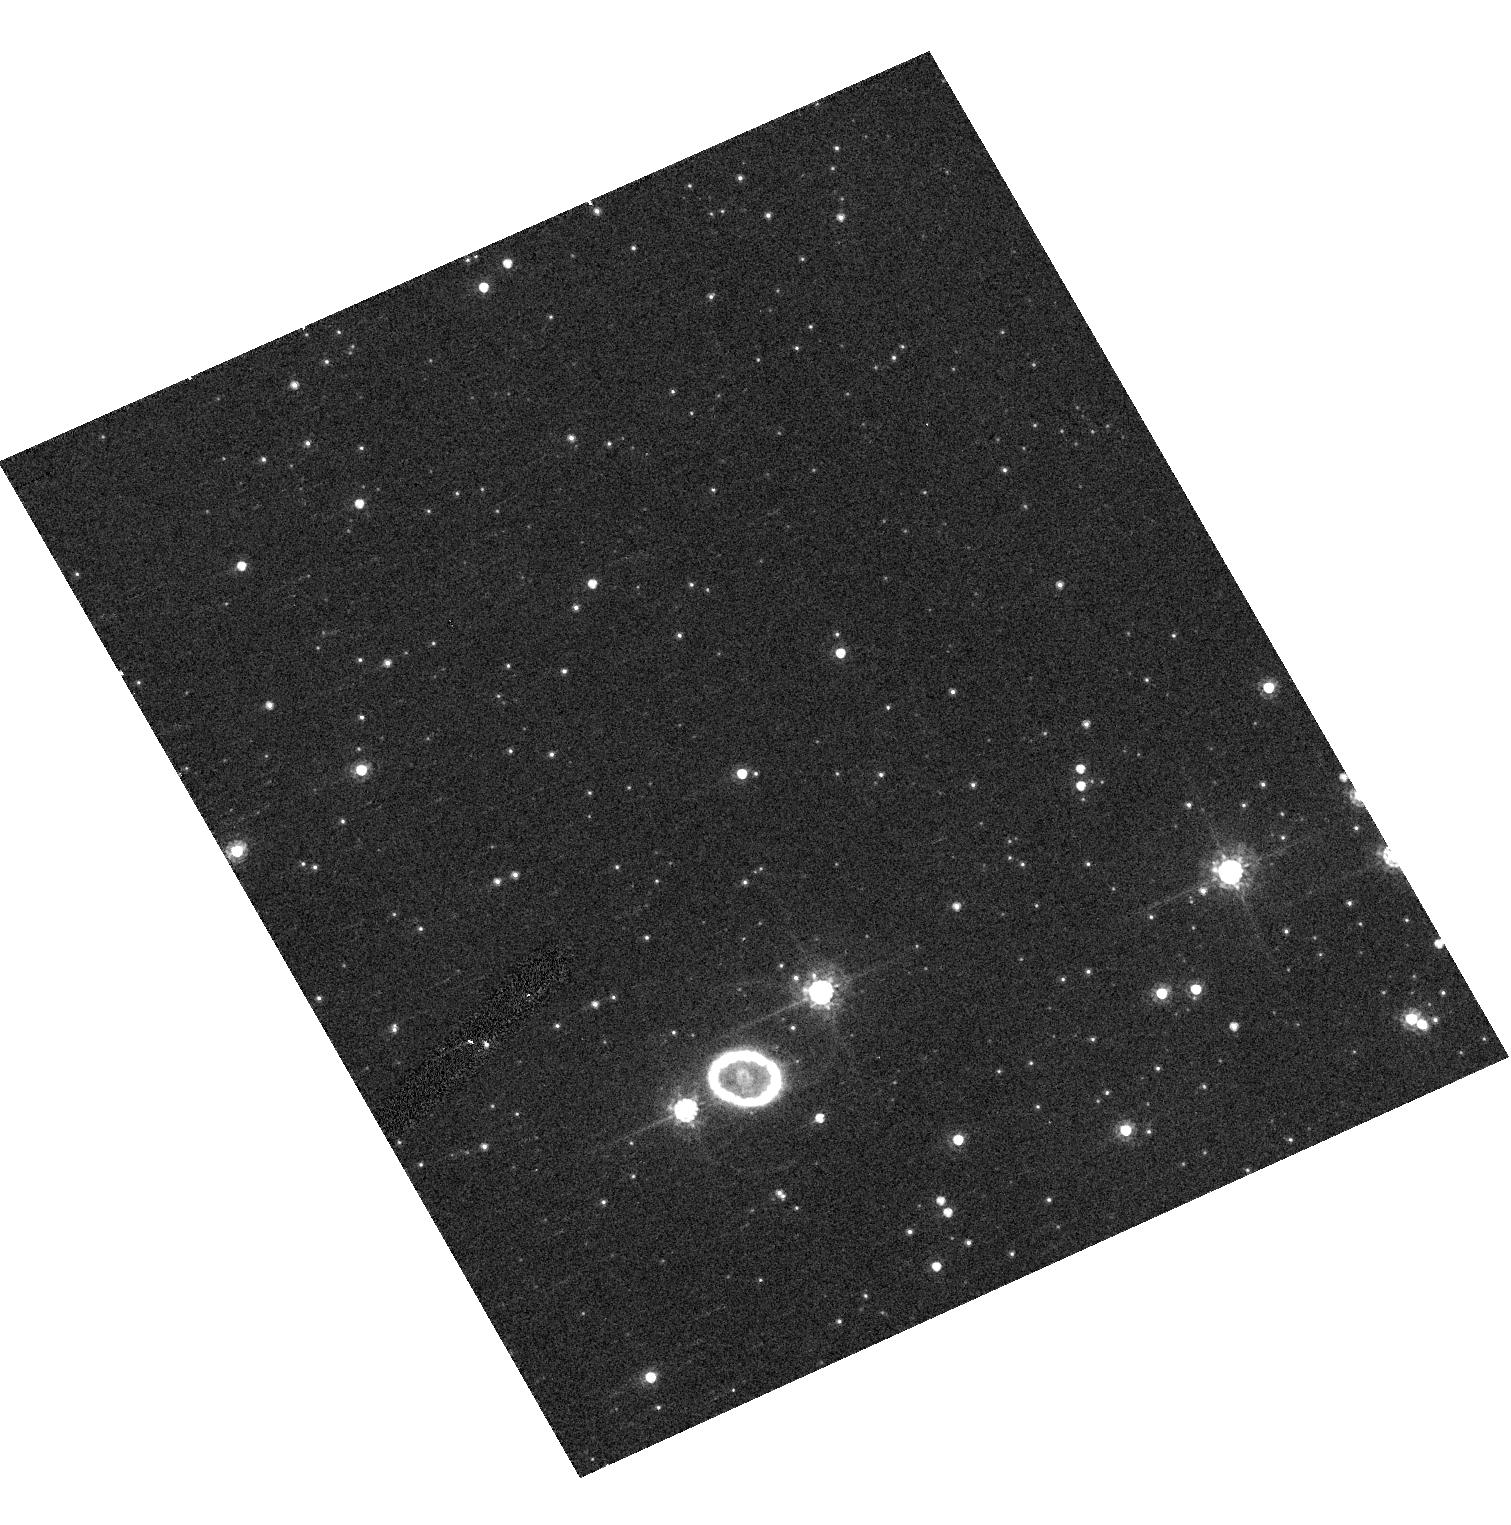
Target: SN1987A-GRISM-O300. Instrument: ACS/HRC. Filter: F625W. Exposure: 2 min. Observation ID: hst_10867_12_acs_hrc_f625w_j9ot12

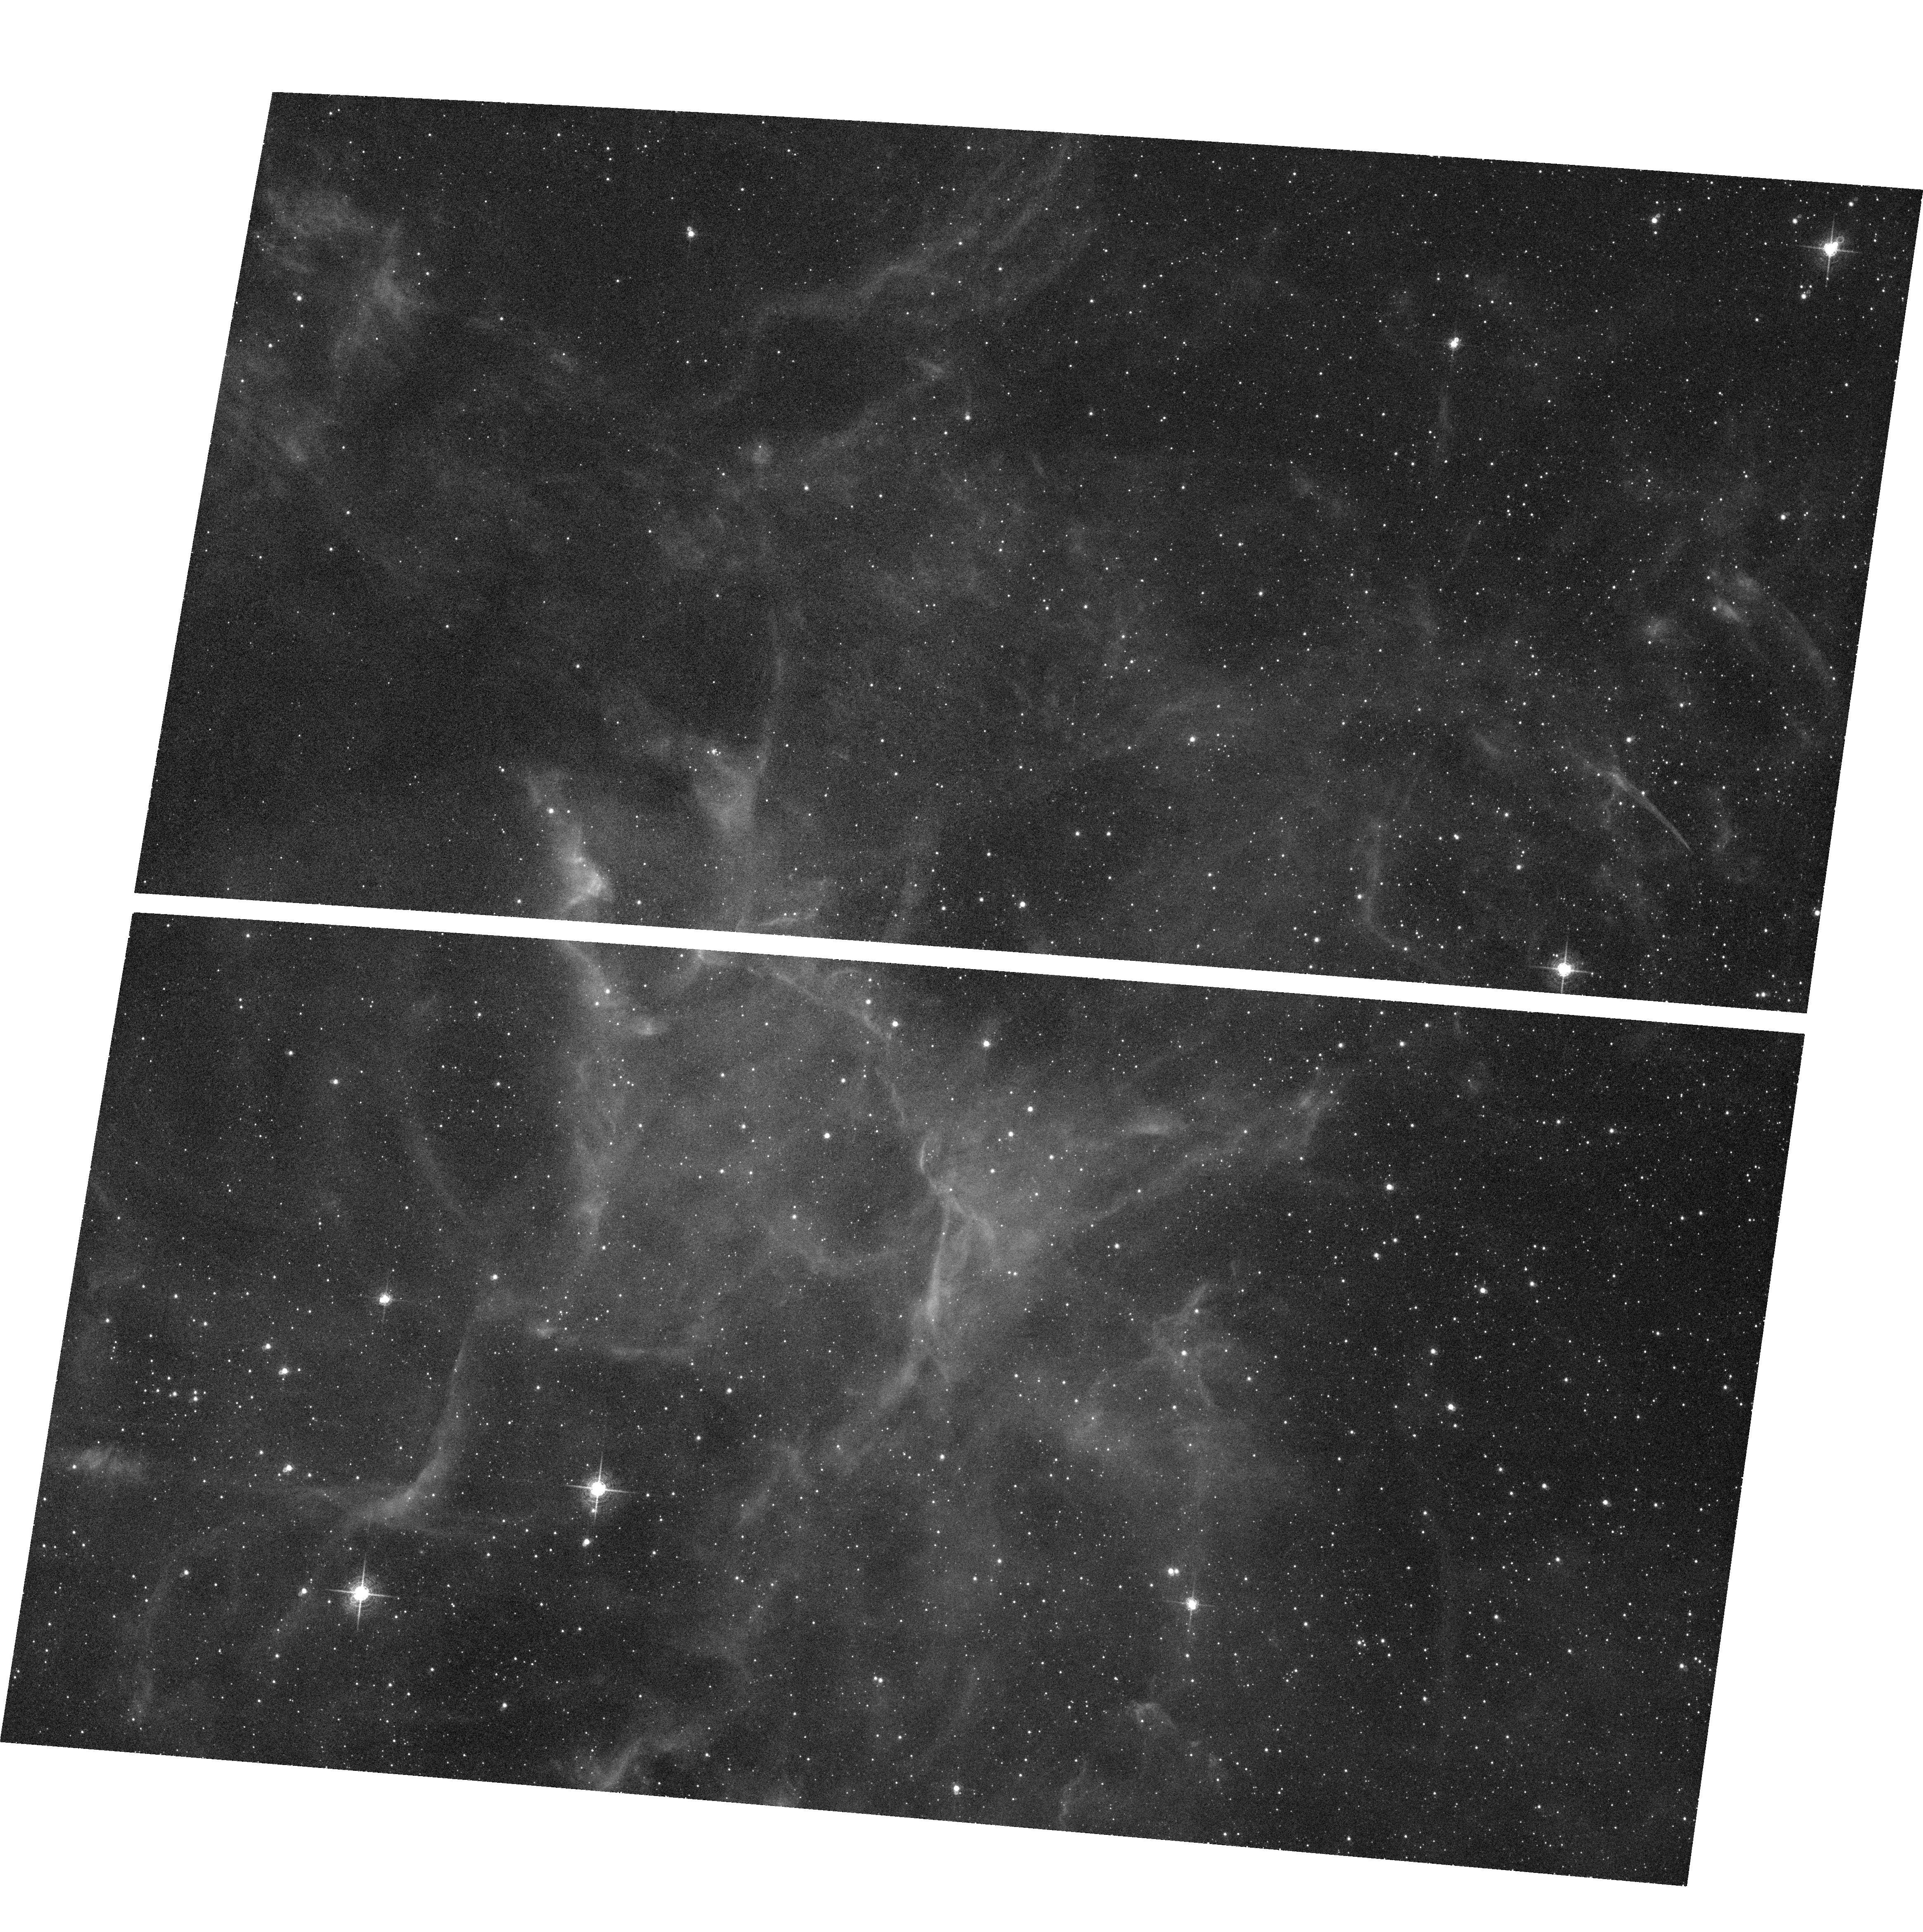
Target: field at RA 83.867°, Dec -69.270°. Instrument: ACS/WFC. Filter: F660N. Exposure: 27 min. Observation ID: hst_10867_07_acs_wfc_f660n_j9ot07

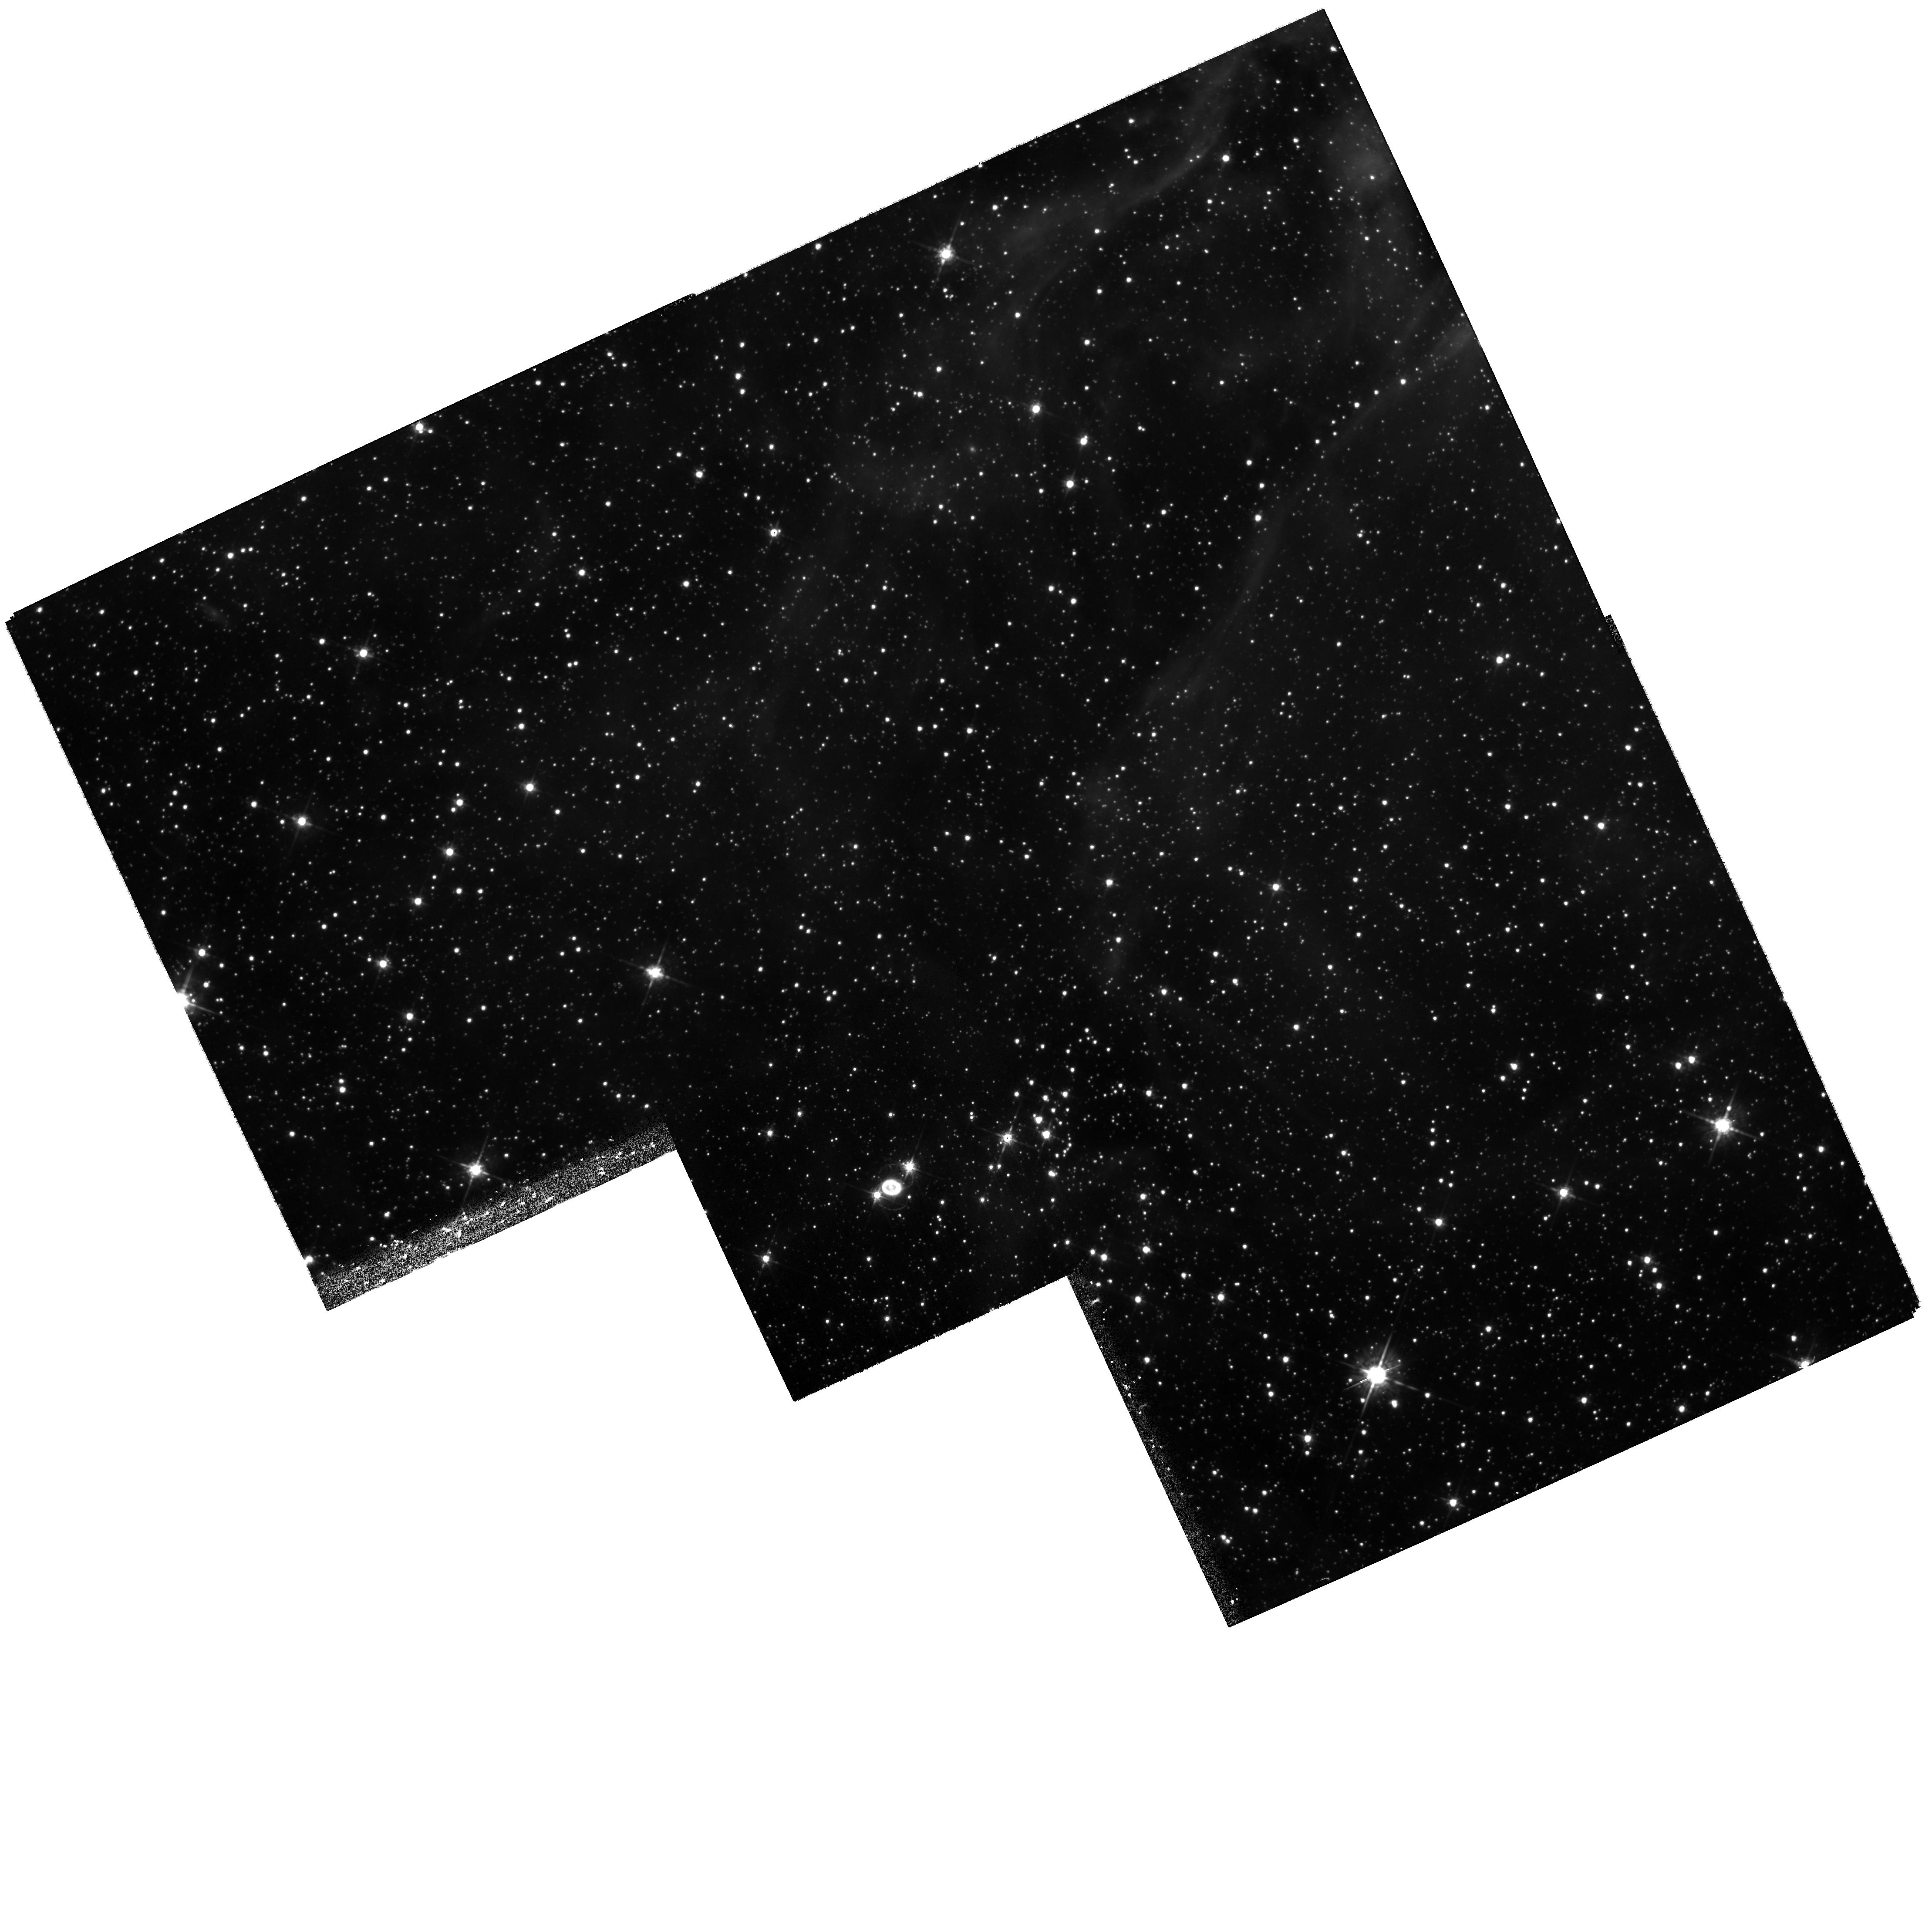
Target: SN1987A. Instrument: WFPC2/PC. Filter: F675W. Exposure: 45 min. Observation ID: hst_10867_33_wfpc2_pc_f675w_u9ot33

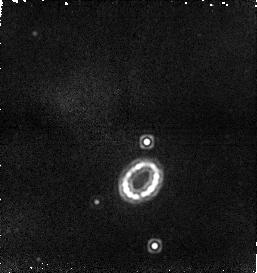
Target: SN1987A. Instrument: NICMOS/NIC1. Filter: F187N. Exposure: 51 min. Observation ID: n9ot21040

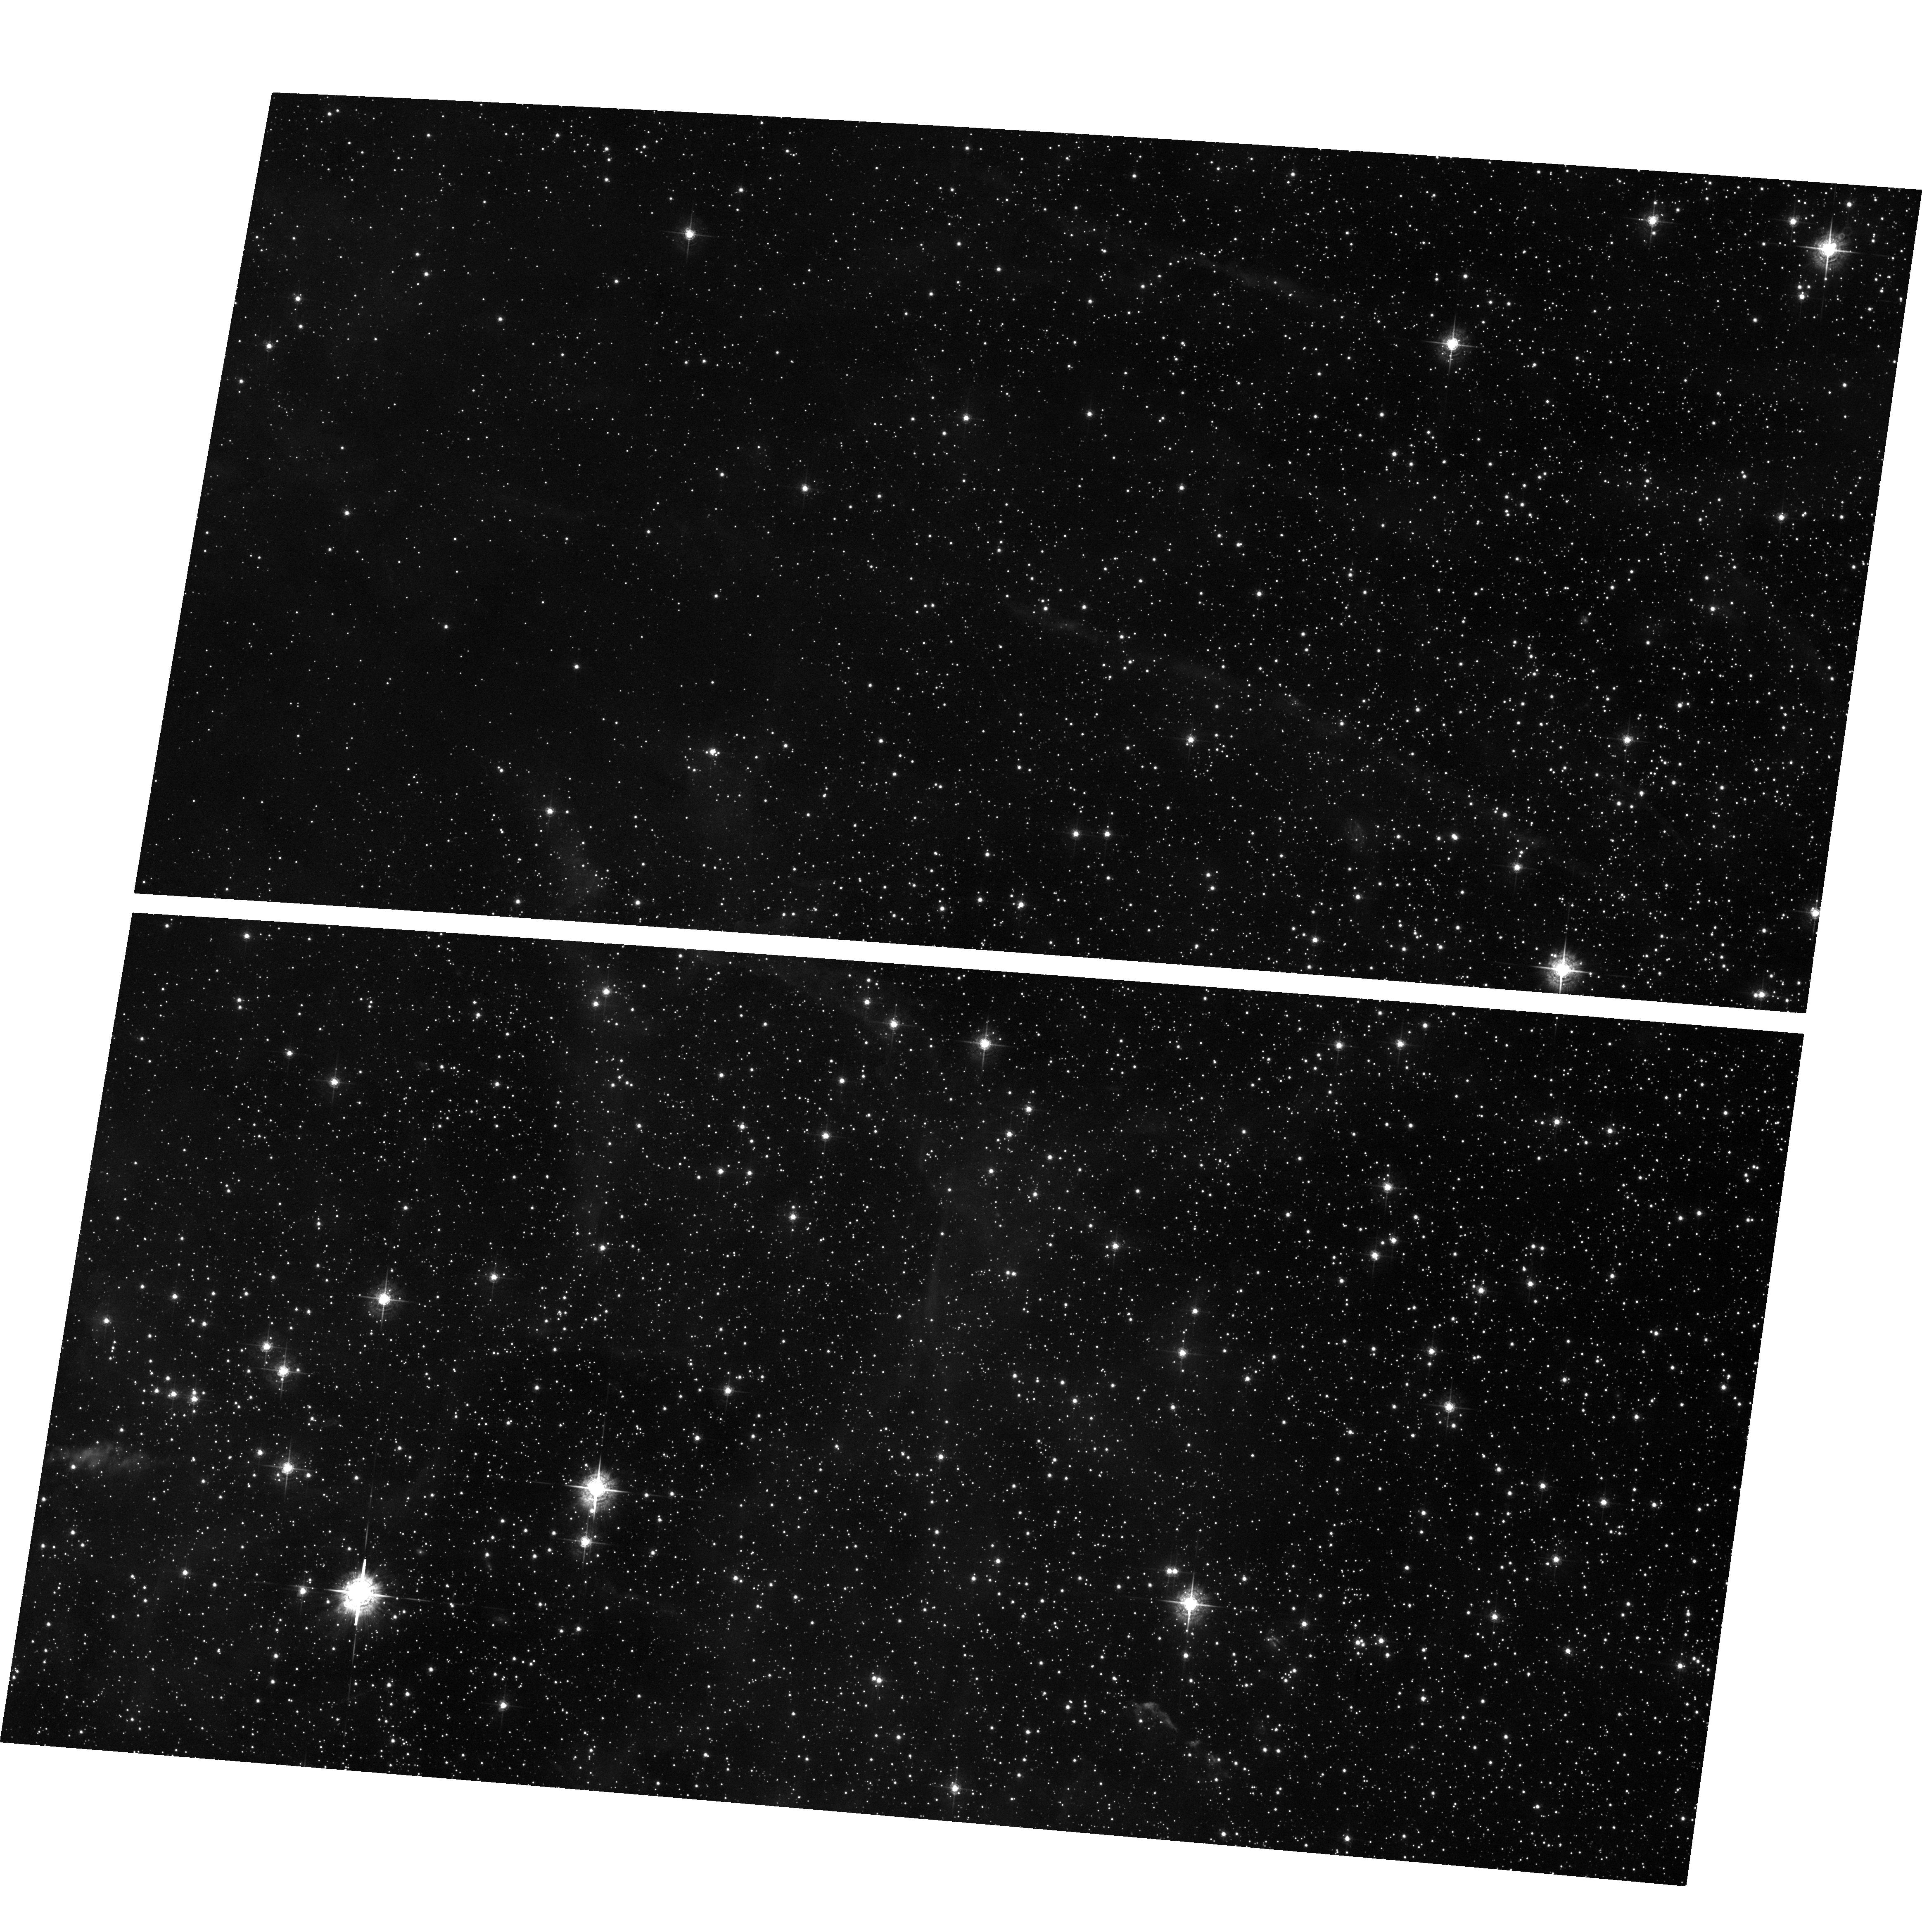
Target: field at RA 83.867°, Dec -69.270°. Instrument: ACS/WFC. Filter: F550M. Exposure: 34 min. Observation ID: hst_10867_08_acs_wfc_f550m_j9ot08

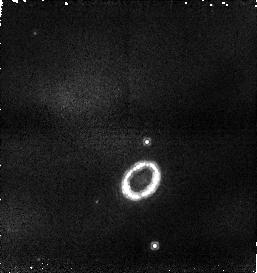
Target: SN1987A. Instrument: NICMOS/NIC1. Filter: F108N. Exposure: 30 min. Observation ID: n9ot21030

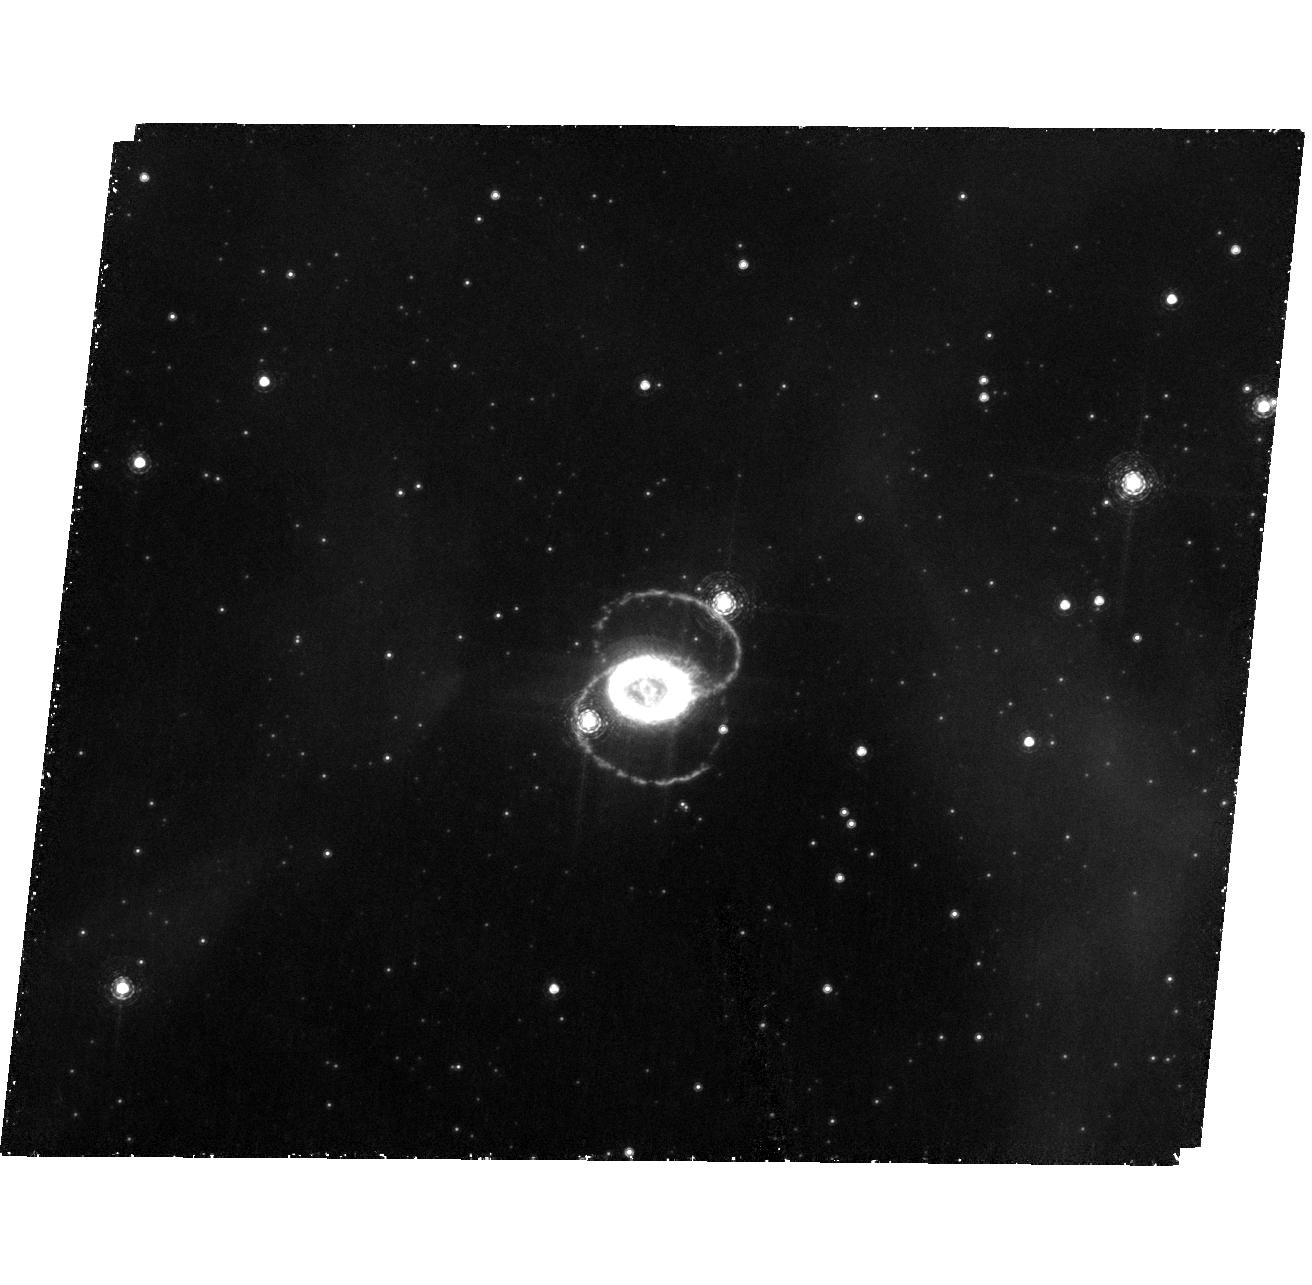
Target: SN1987A. Instrument: ACS/HRC. Filter: F658N. Exposure: 3 h. Observation ID: hst_10867_30_acs_hrc_f658n_j9ot30

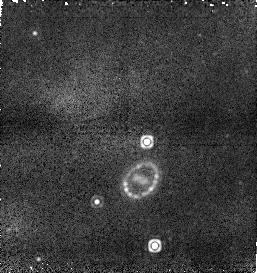
Target: SN1987A. Instrument: NICMOS/NIC1. Filter: F164N. Exposure: 51 min. Observation ID: n9ot21050

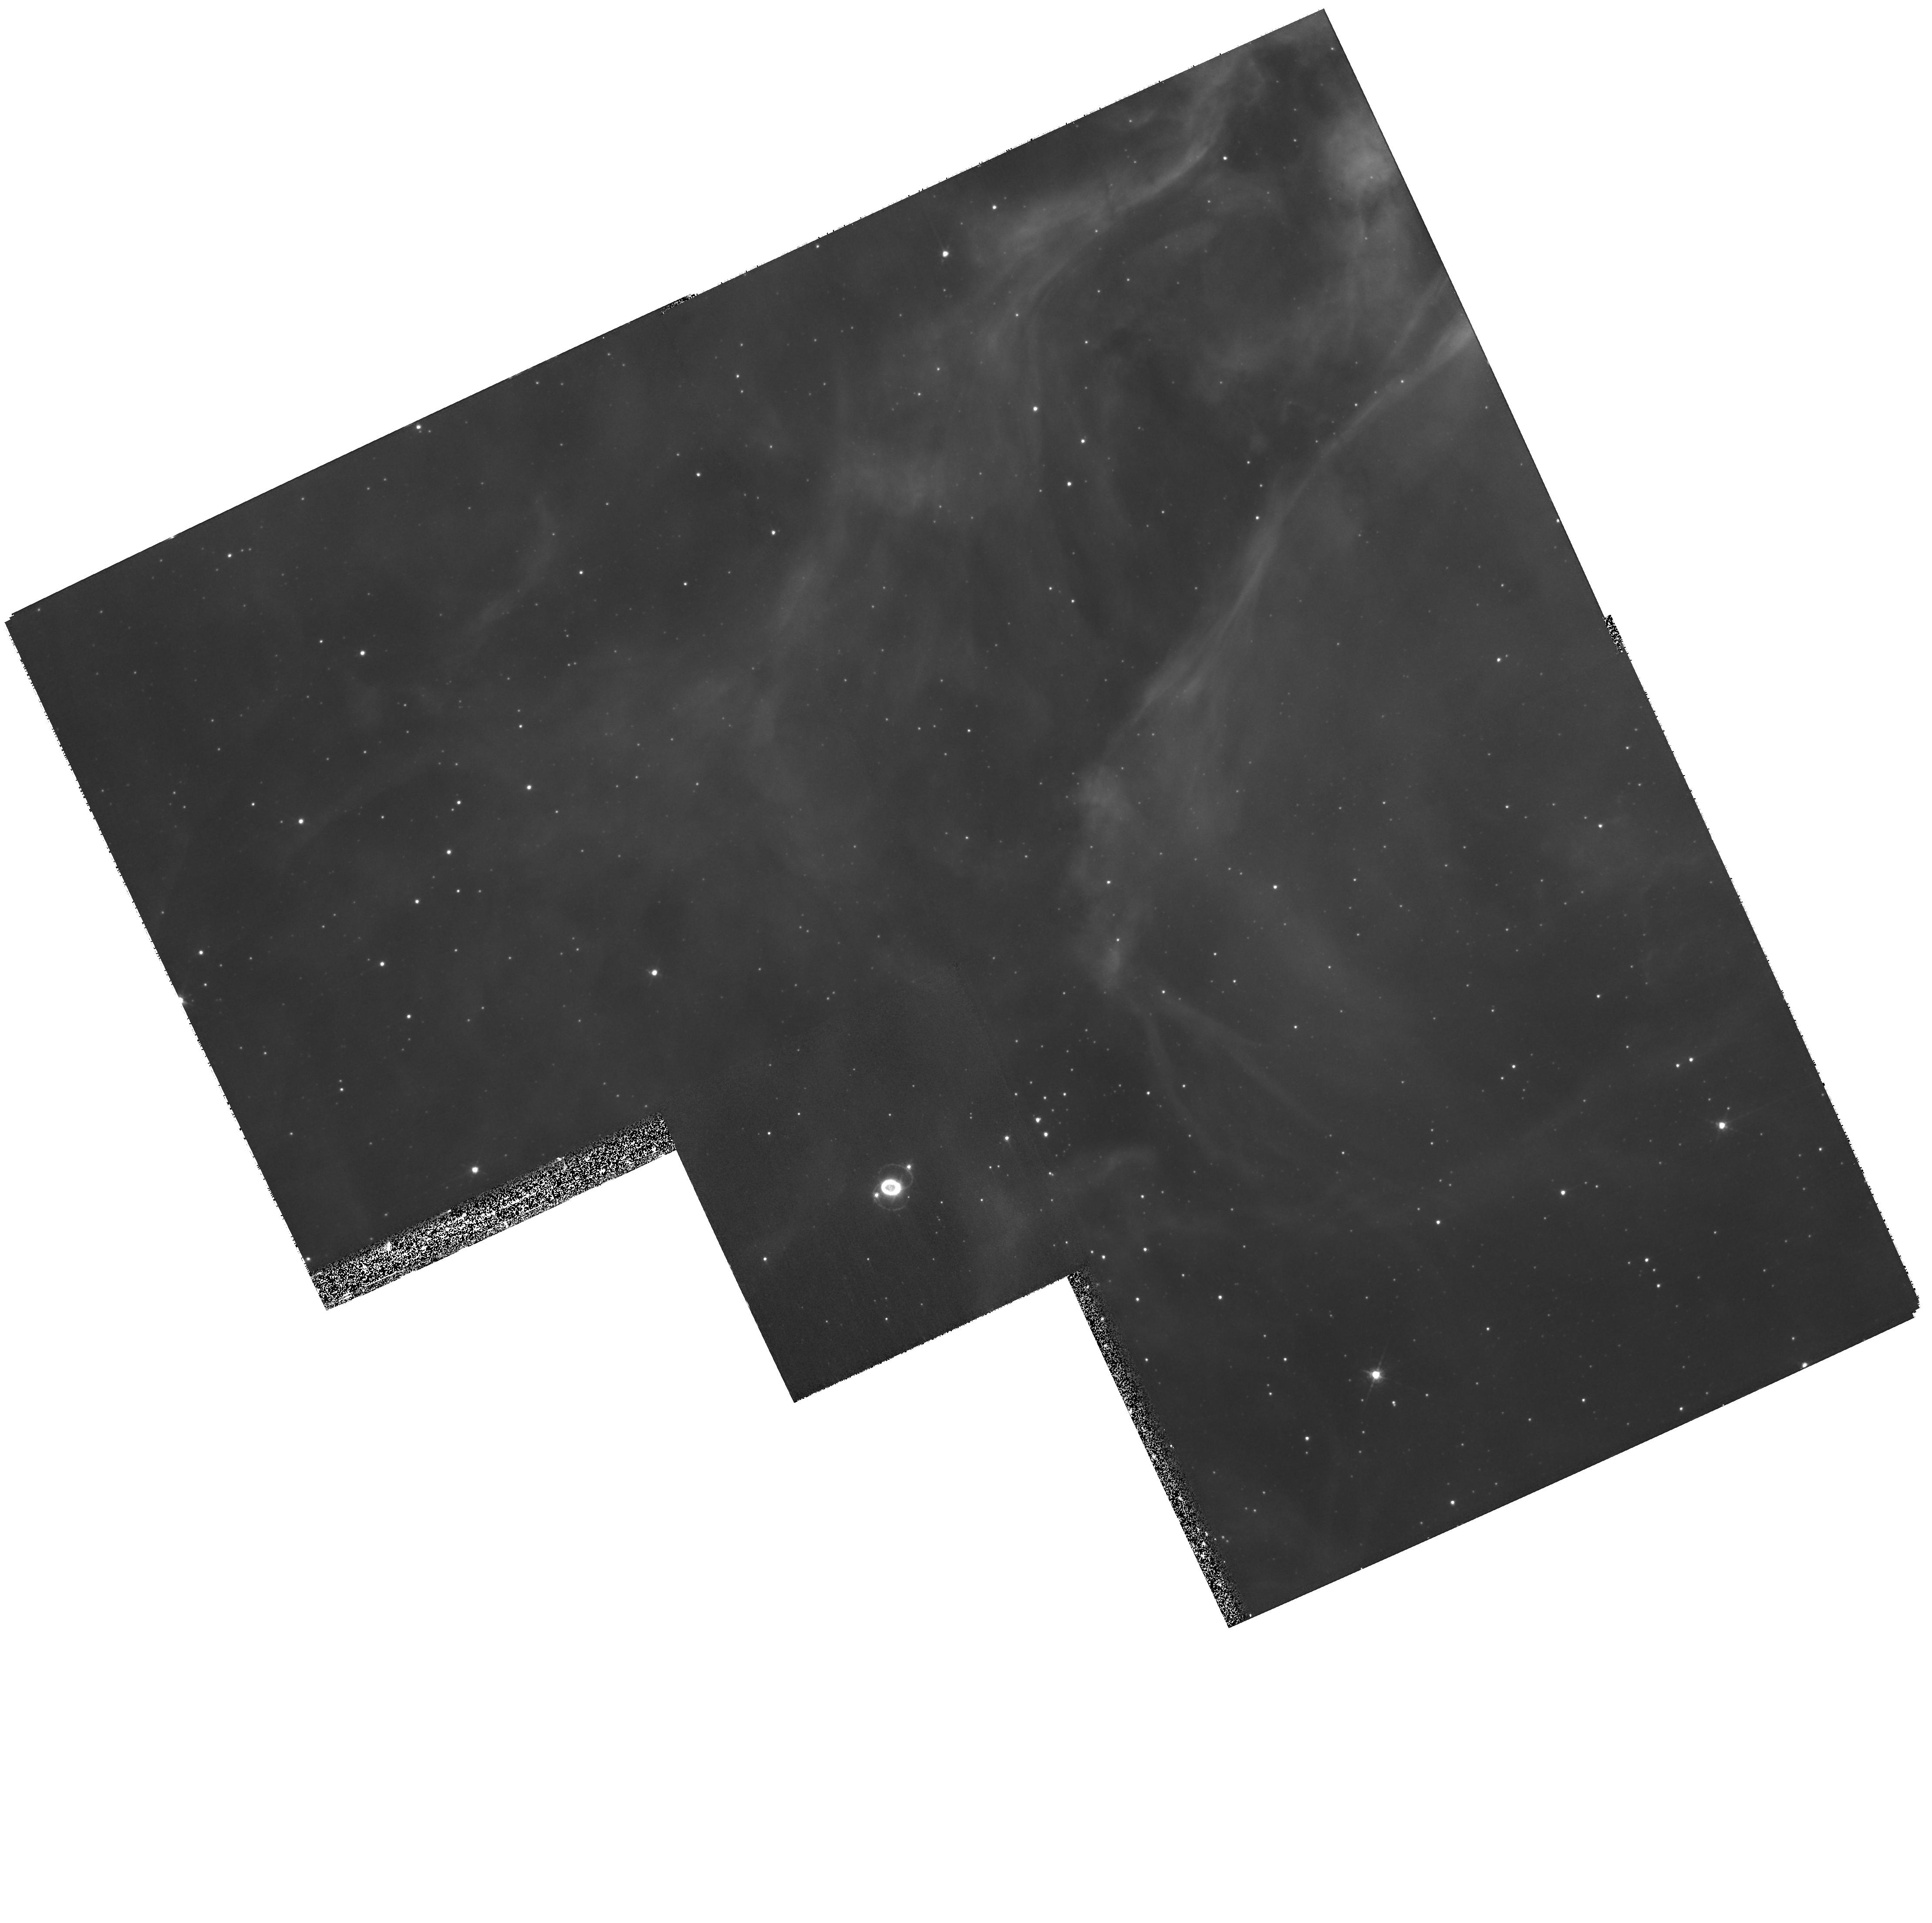
Target: SN1987A. Instrument: WFPC2/PC. Filter: F656N. Exposure: 1.7 h. Observation ID: hst_10867_34_wfpc2_pc_f656n_u9ot34

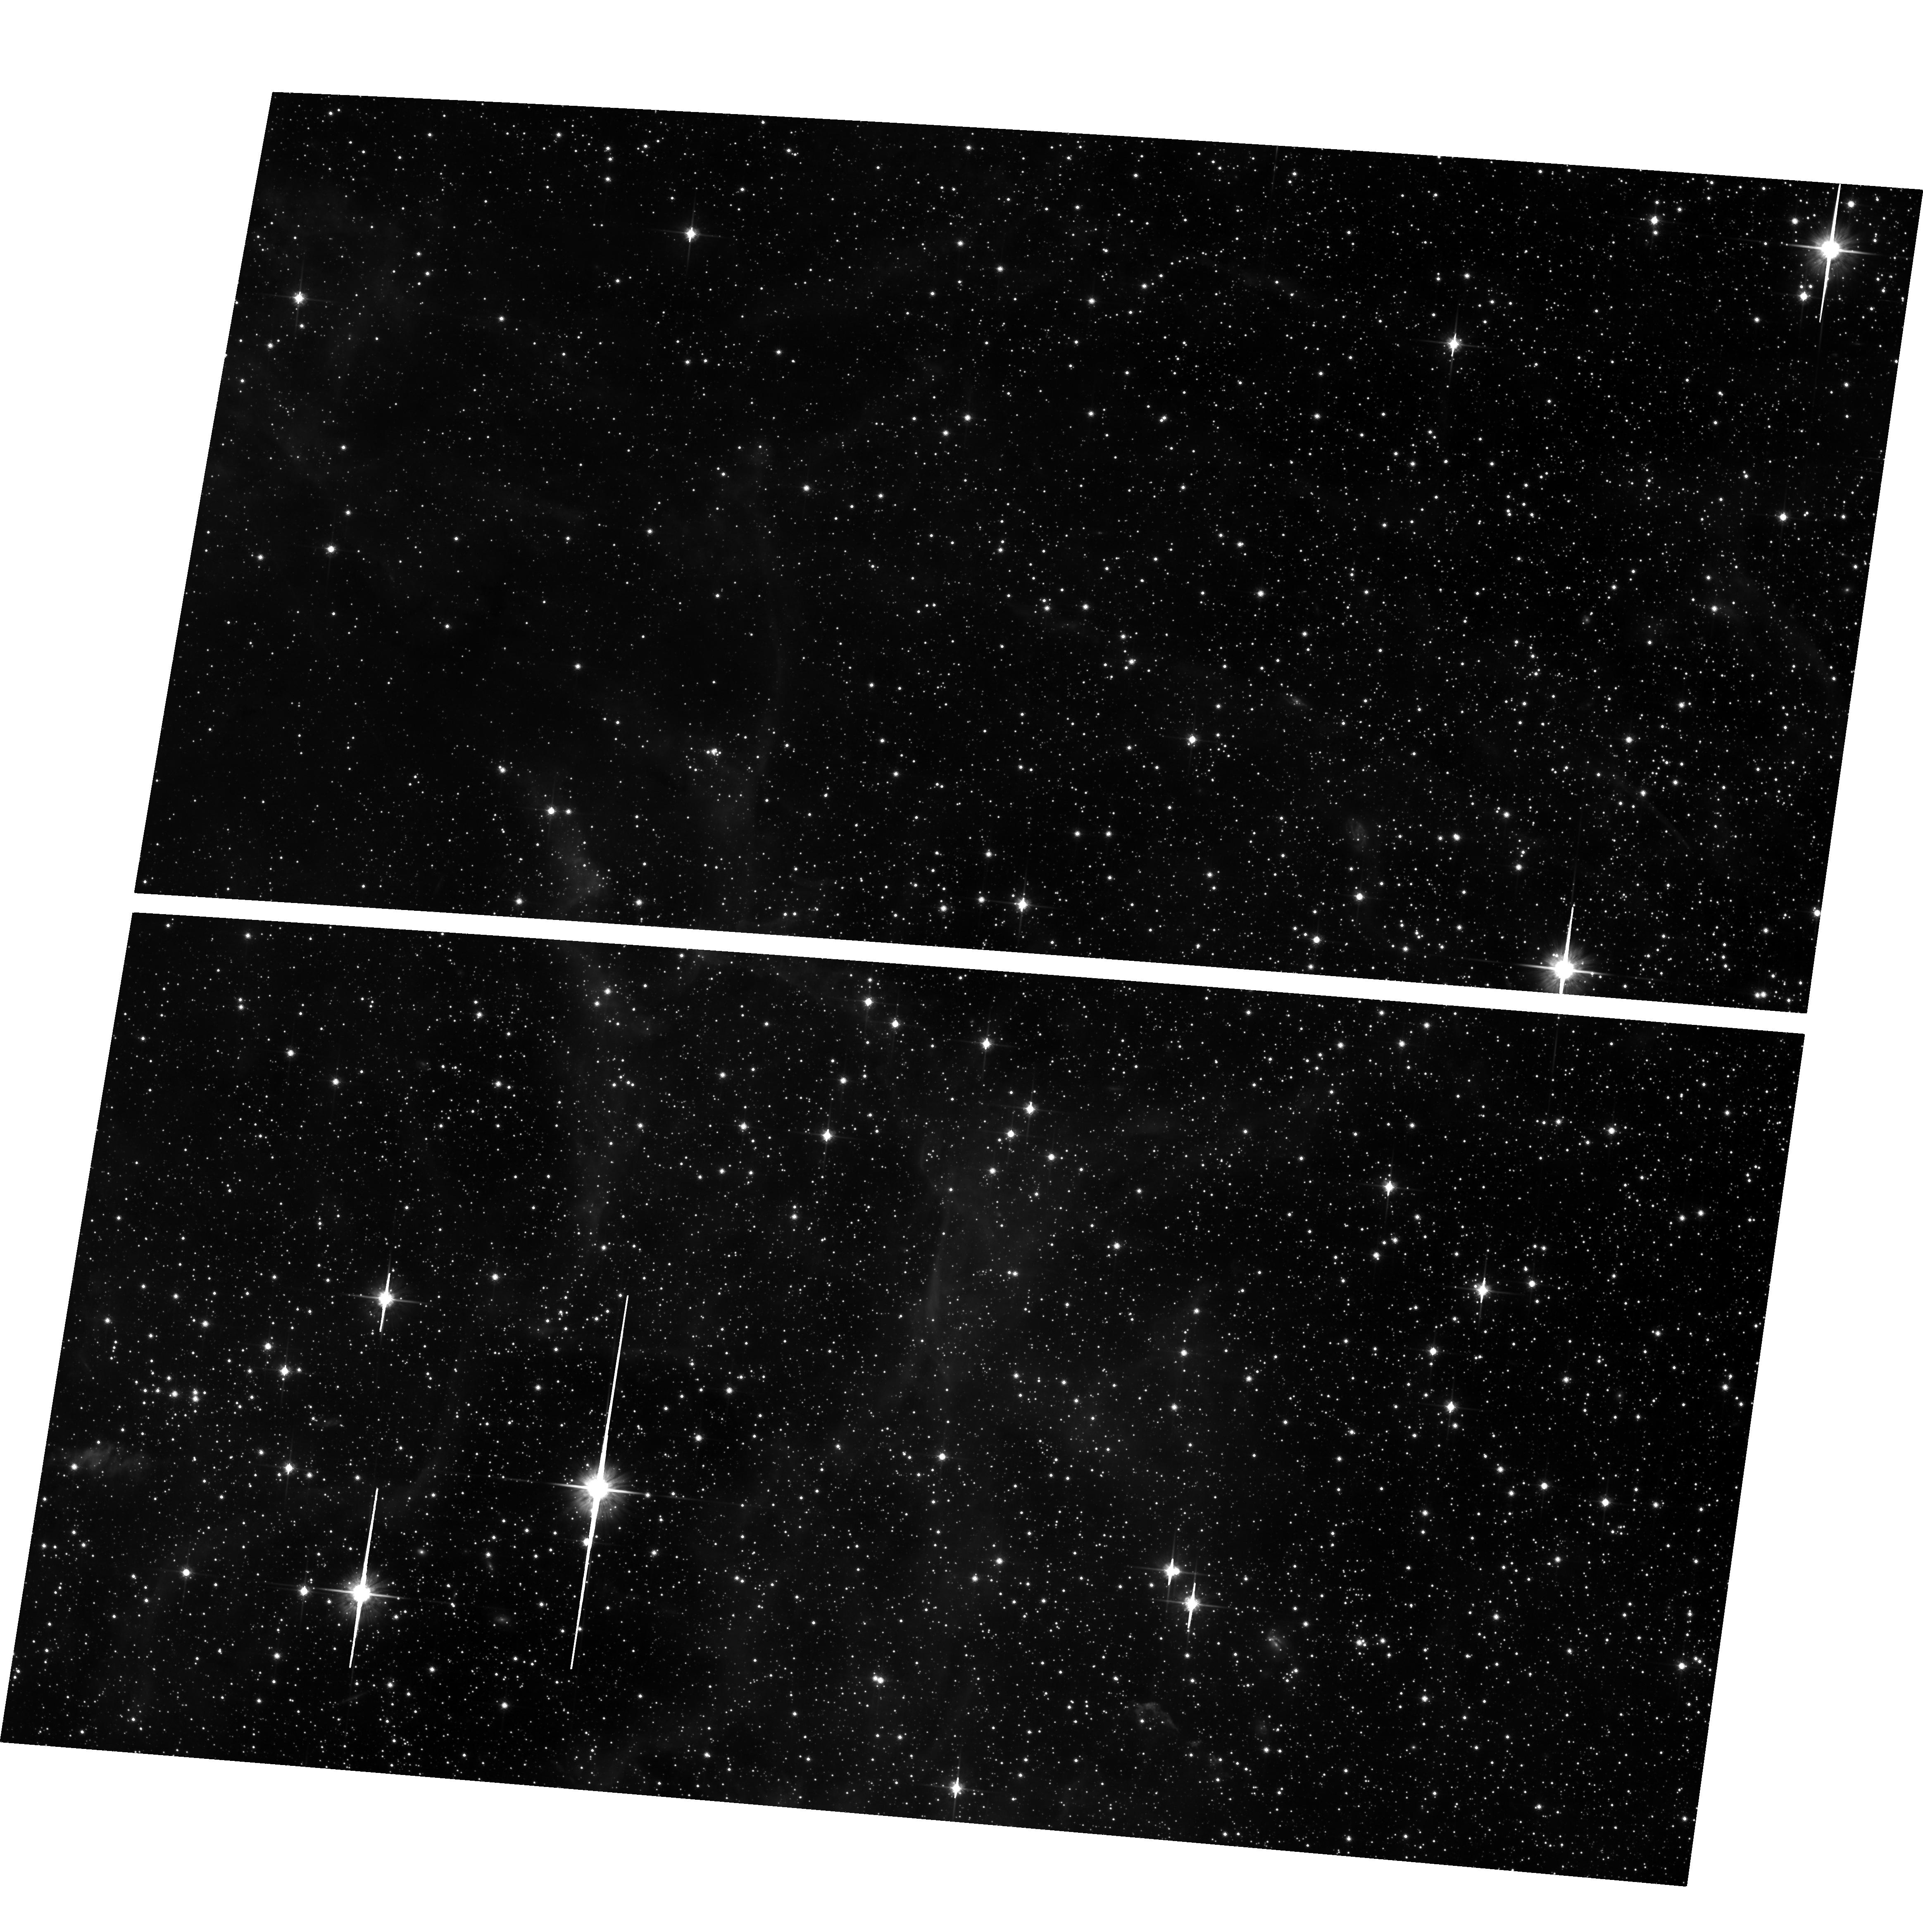
Target: field at RA 83.867°, Dec -69.270°. Instrument: ACS/WFC. Filter: F814W. Exposure: 48 min. Observation ID: hst_10867_07_acs_wfc_f814w_j9ot07

SAINTS - Supernova 1987A INTensive Survey (PI: Kirshner, Robert P.)

SAINTS is a program to observe SN 1987A, the brightest supernova in 383 years, as it morphs into the youngest supernova remnant at age 19. HST is a unique tool for spatially-resolved observations of the many physical components of SN 1987A. A violent encounter is now underway between the fastest-moving debris and the circumstellar ring: the collision excites "hotspots" that light up suddenly. The optical, infrared and X-ray fluxes are rising rapidly and vary significantly on 6-month time scales: regularly-spaced HST, SPITZER, and CHANDRA observations are needed to understand the physics of these shocked regions. In Cycle 15, the many separate hotspots may begin to fuse as the shock fully enters the circumstellar ring. Photons from these shocks may excite previously invisible gas outside the ring, revealing the true extent of the mass loss that preceded the explosion of Sanduleak -69 202. The inner debris of the explosion itself, still excited by radioactive isotopes produced in the explosion, is now resolved by ACS and seen to be aspherical, providing direct evidence on the asymmetry of the explosion. Many questions about SN 1987A remain unanswered despite our diligent efforts at observation and analysis since the launch of HST. How did the enigmatic three rings form? Precisely what took place in the core during the core collapse and bounce? Is a black hole or a neutron star left behind in the debris? The rich and deep data set from SAINTS will be a resource for current use and for future reference to help answer these central questions of supernova science.